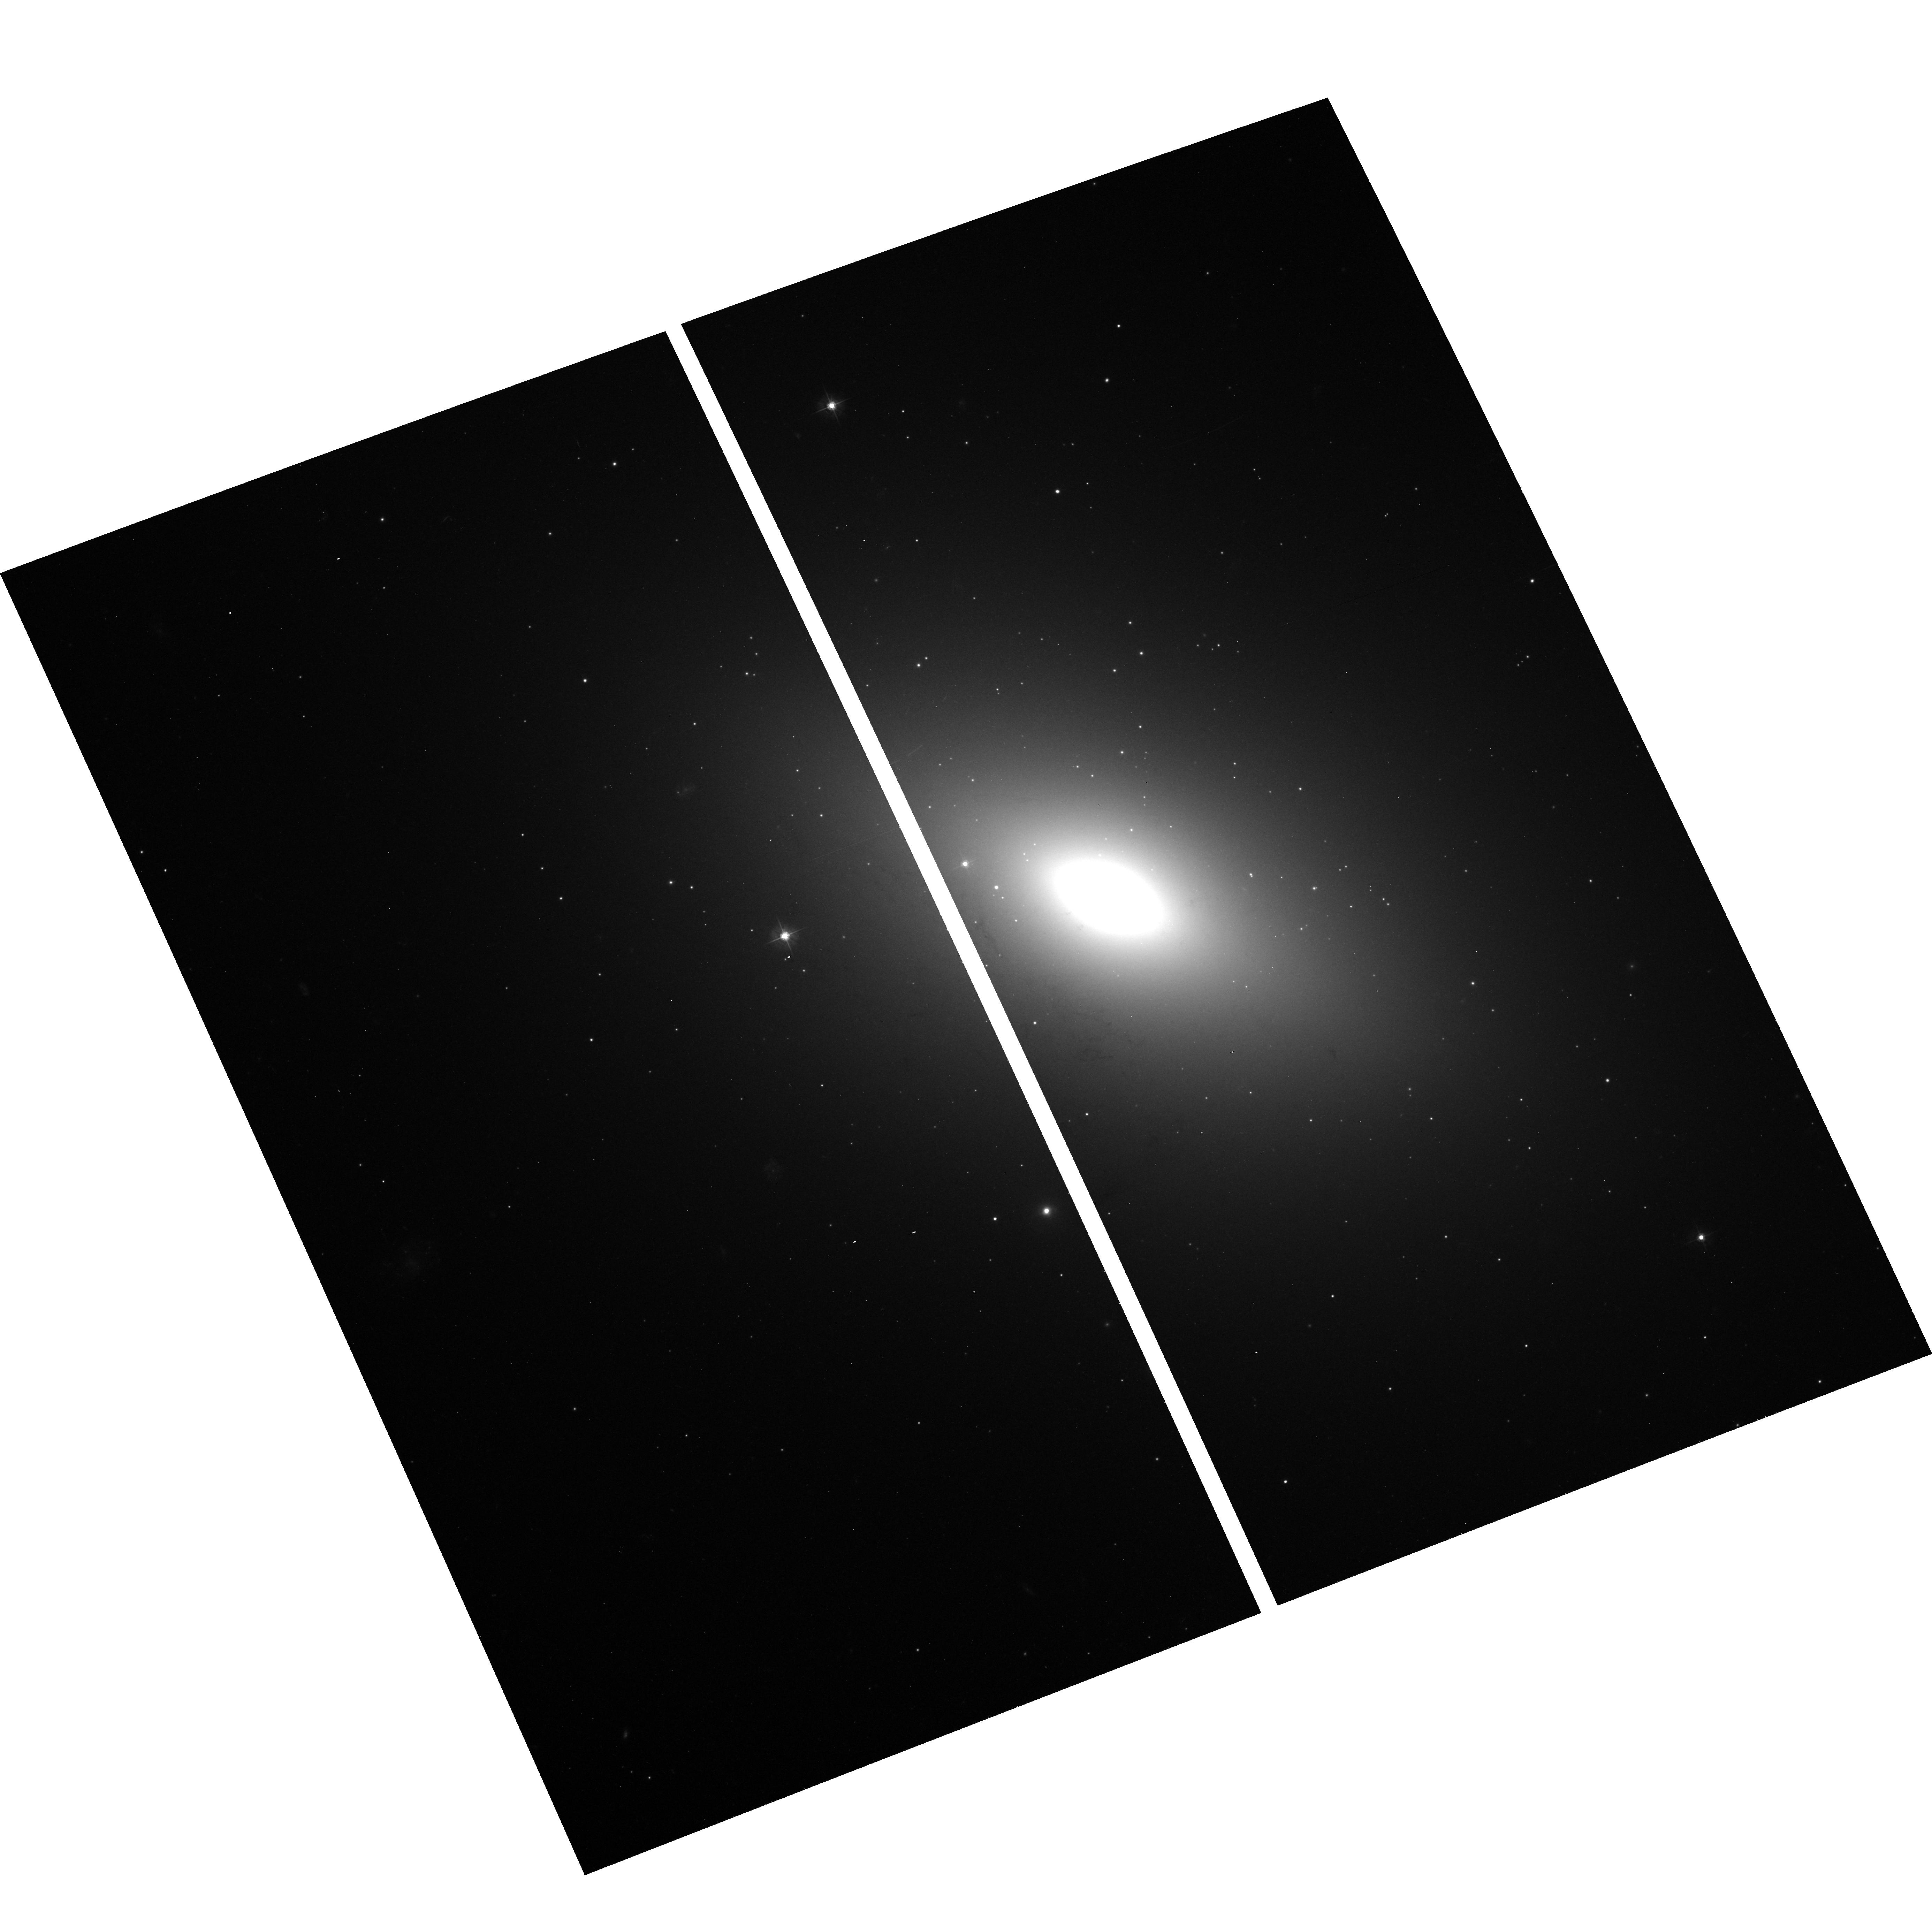
Target: NGC4697
Instrument: ACS/WFC
Filter: F475W
Exposure: 12 min
Observation ID: hst_10003_01_acs_wfc_f475w_j8vg01

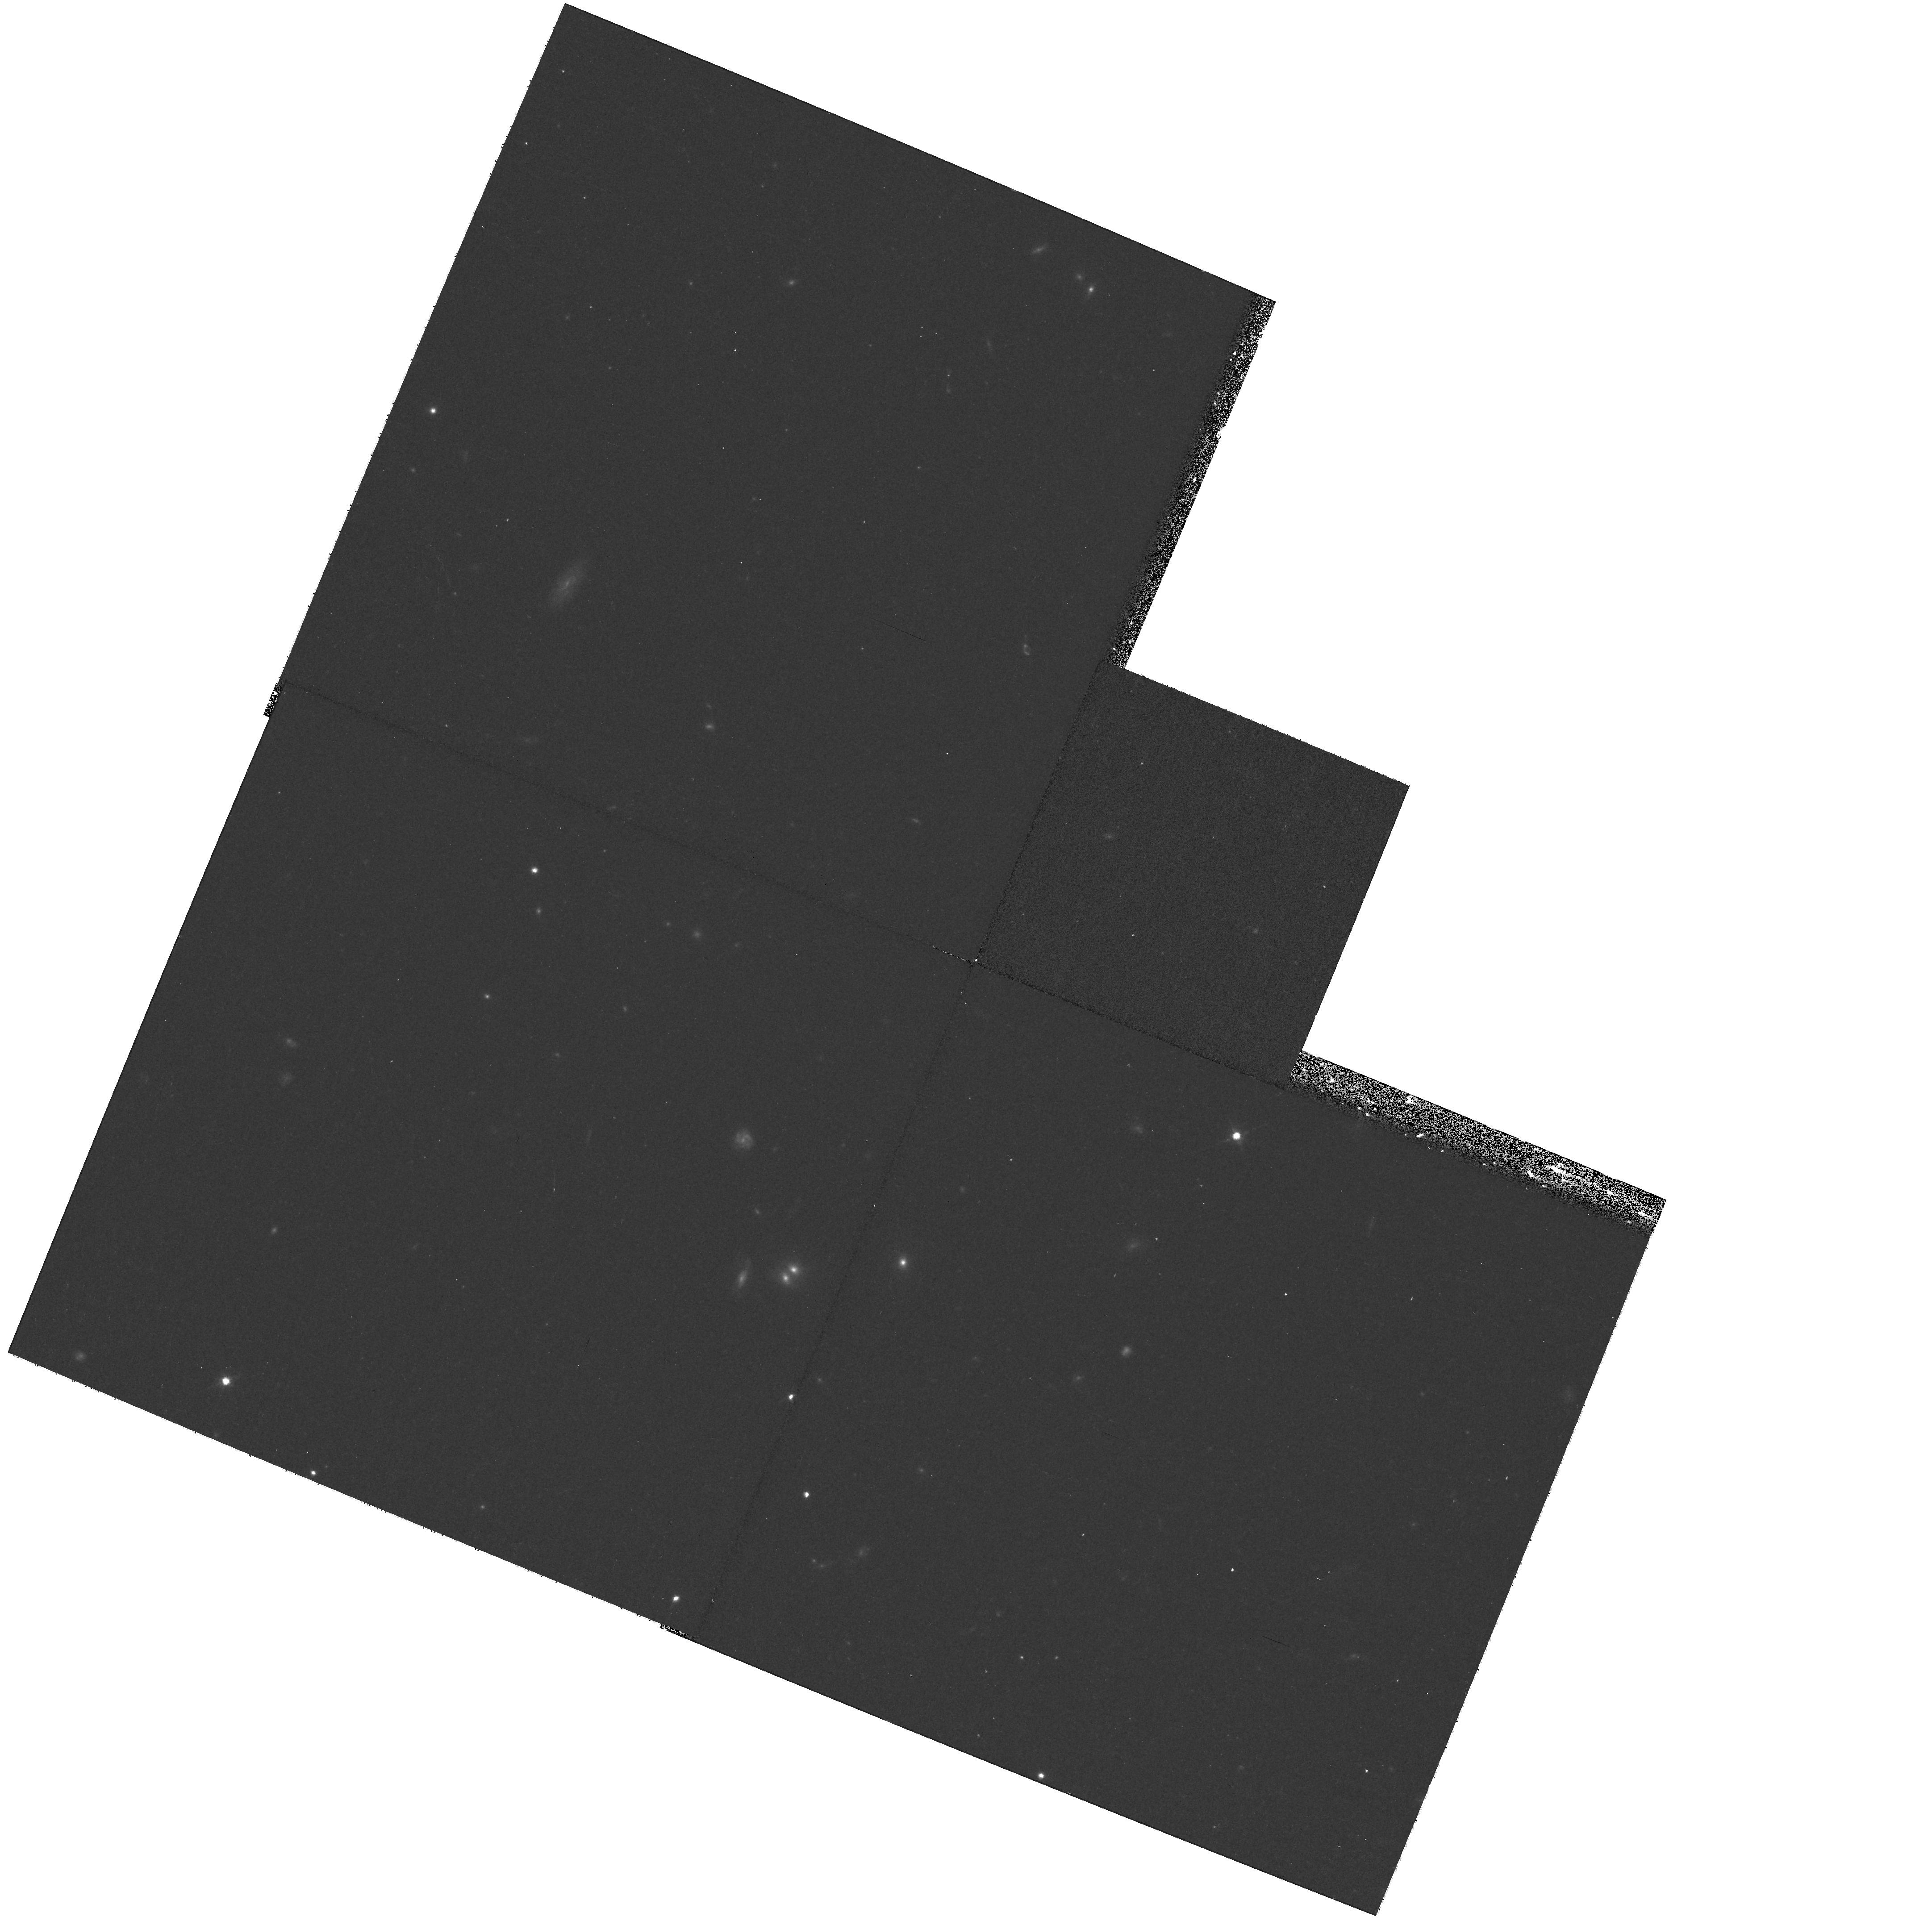
Target: field at RA 192.121°, Dec -5.711°
Instrument: WFPC2/PC
Filter: F814W
Exposure: 20 min
Observation ID: hst_10003_01_wfpc2_pc_f814w_u8vg01

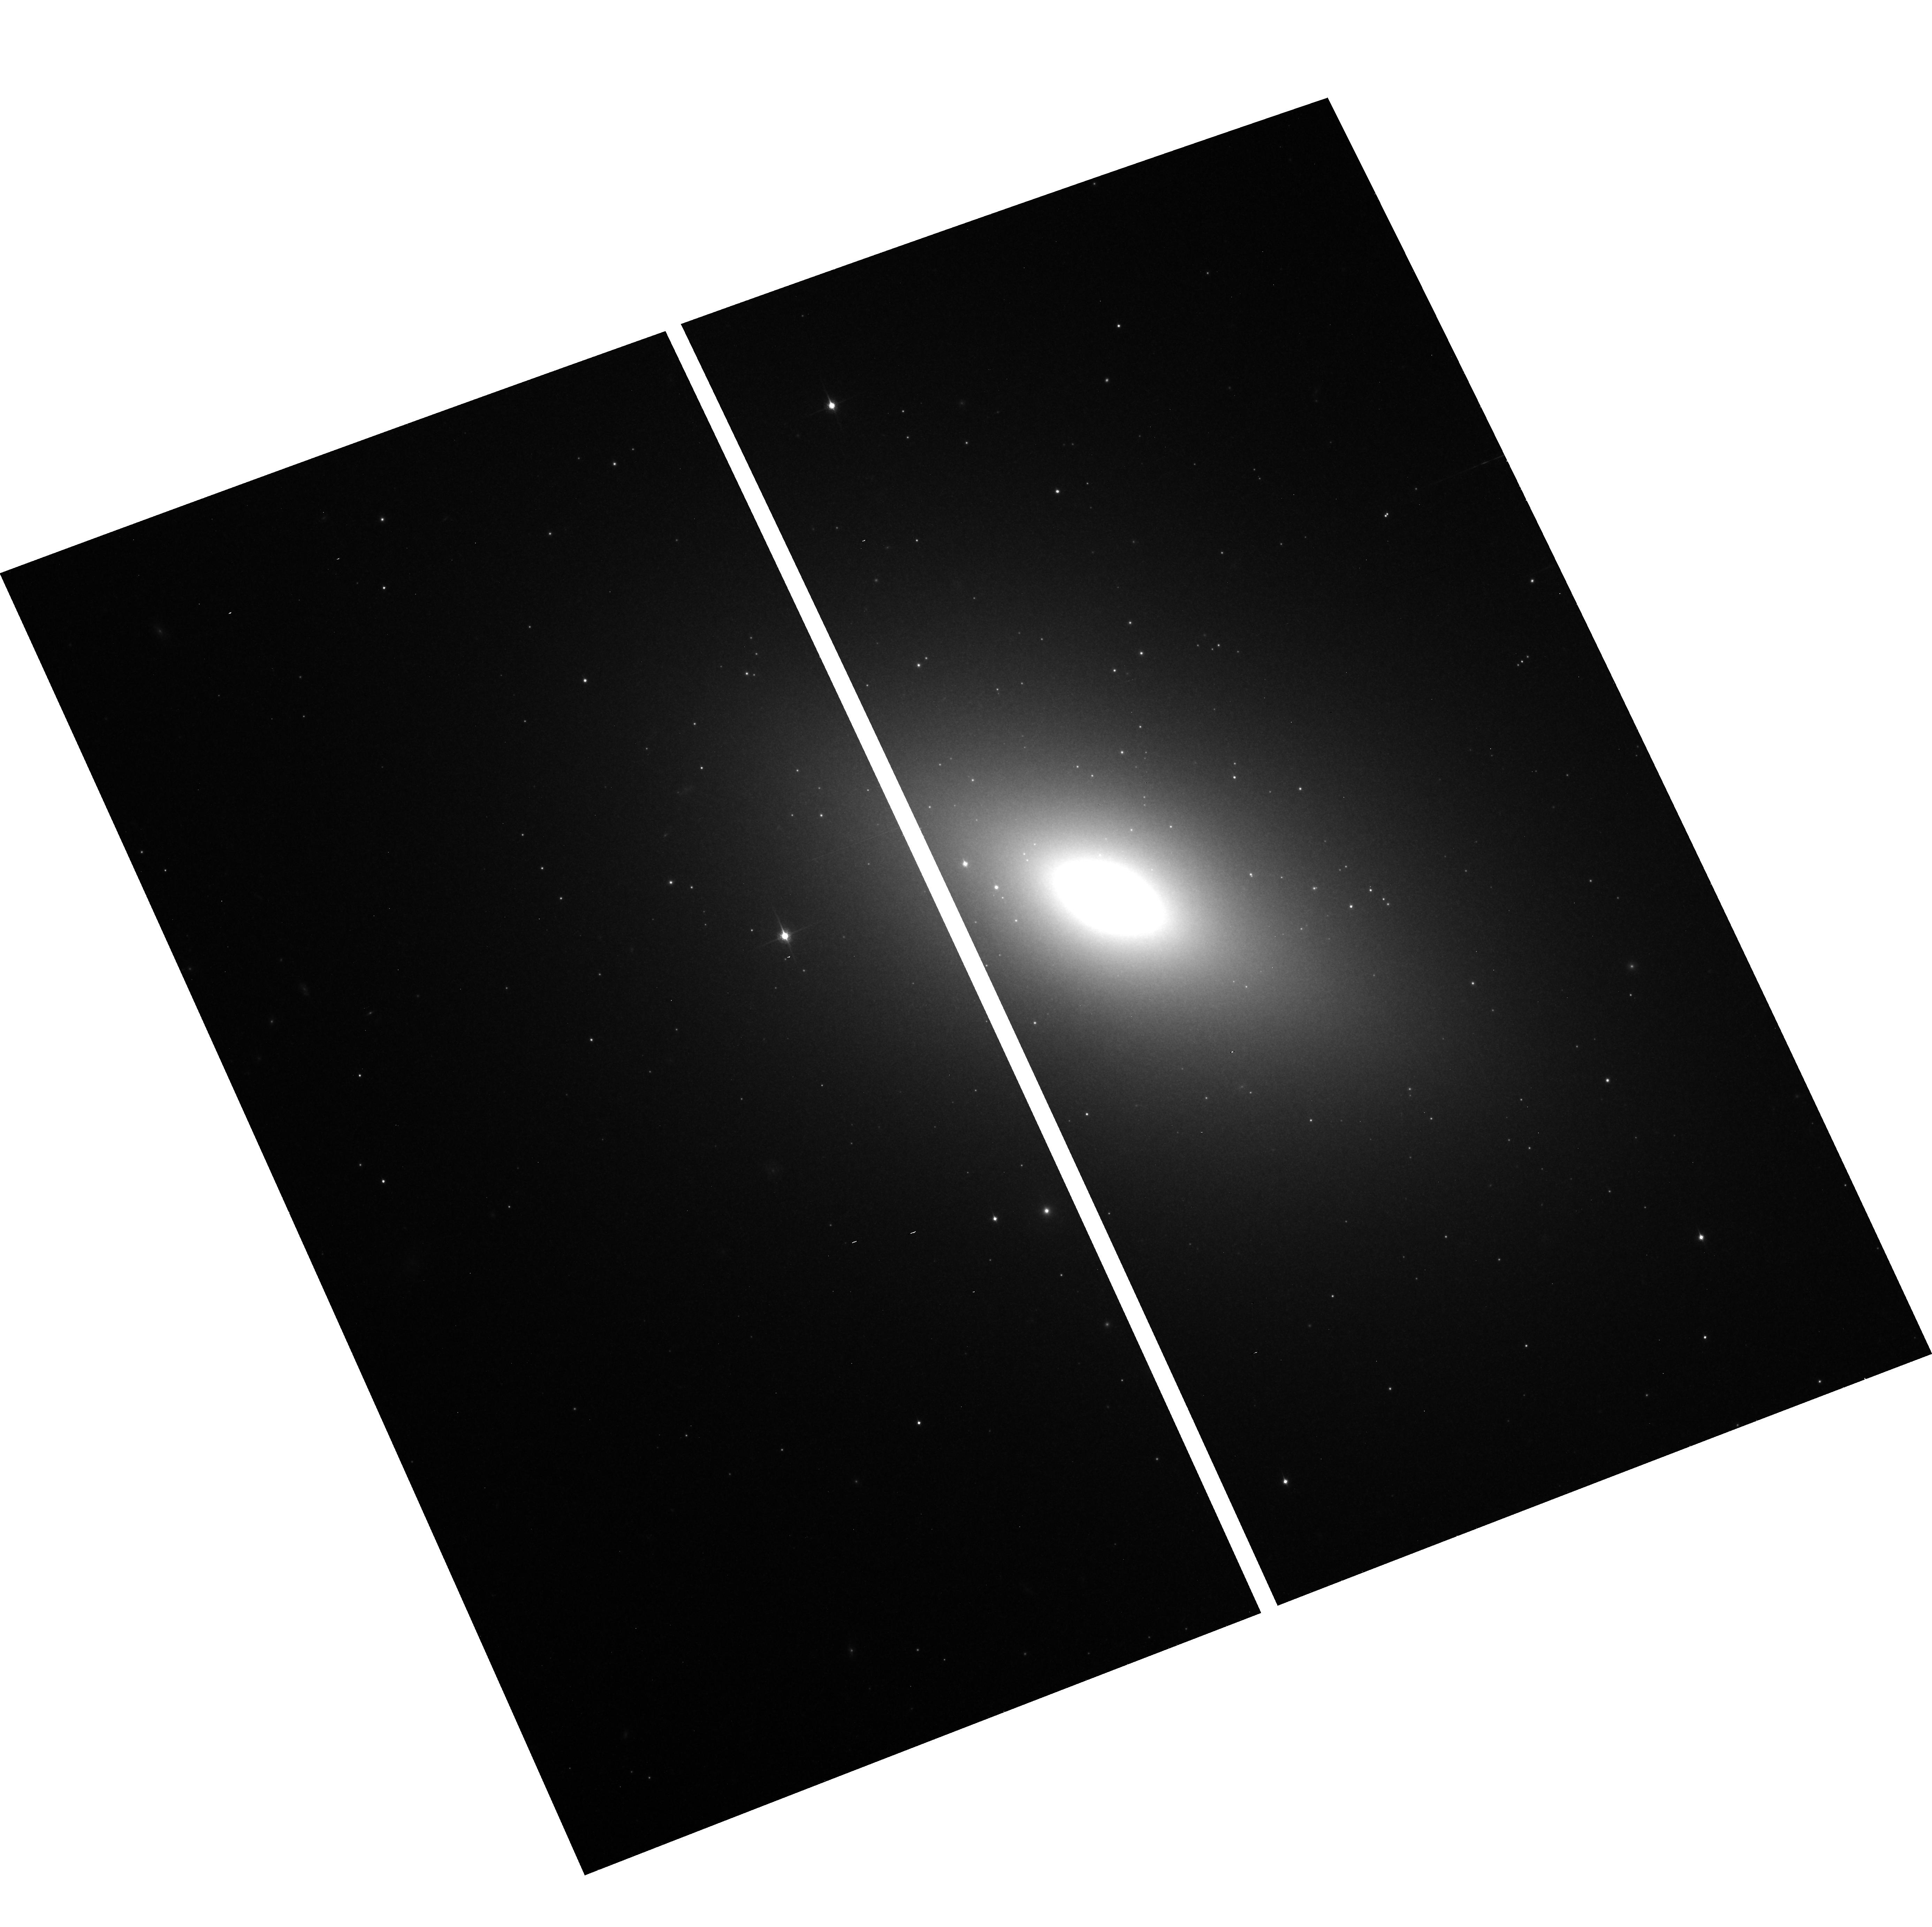
Target: NGC4697
Instrument: ACS/WFC
Filter: F850LP
Exposure: 20 min
Observation ID: hst_10003_01_acs_wfc_f850lp_j8vg01

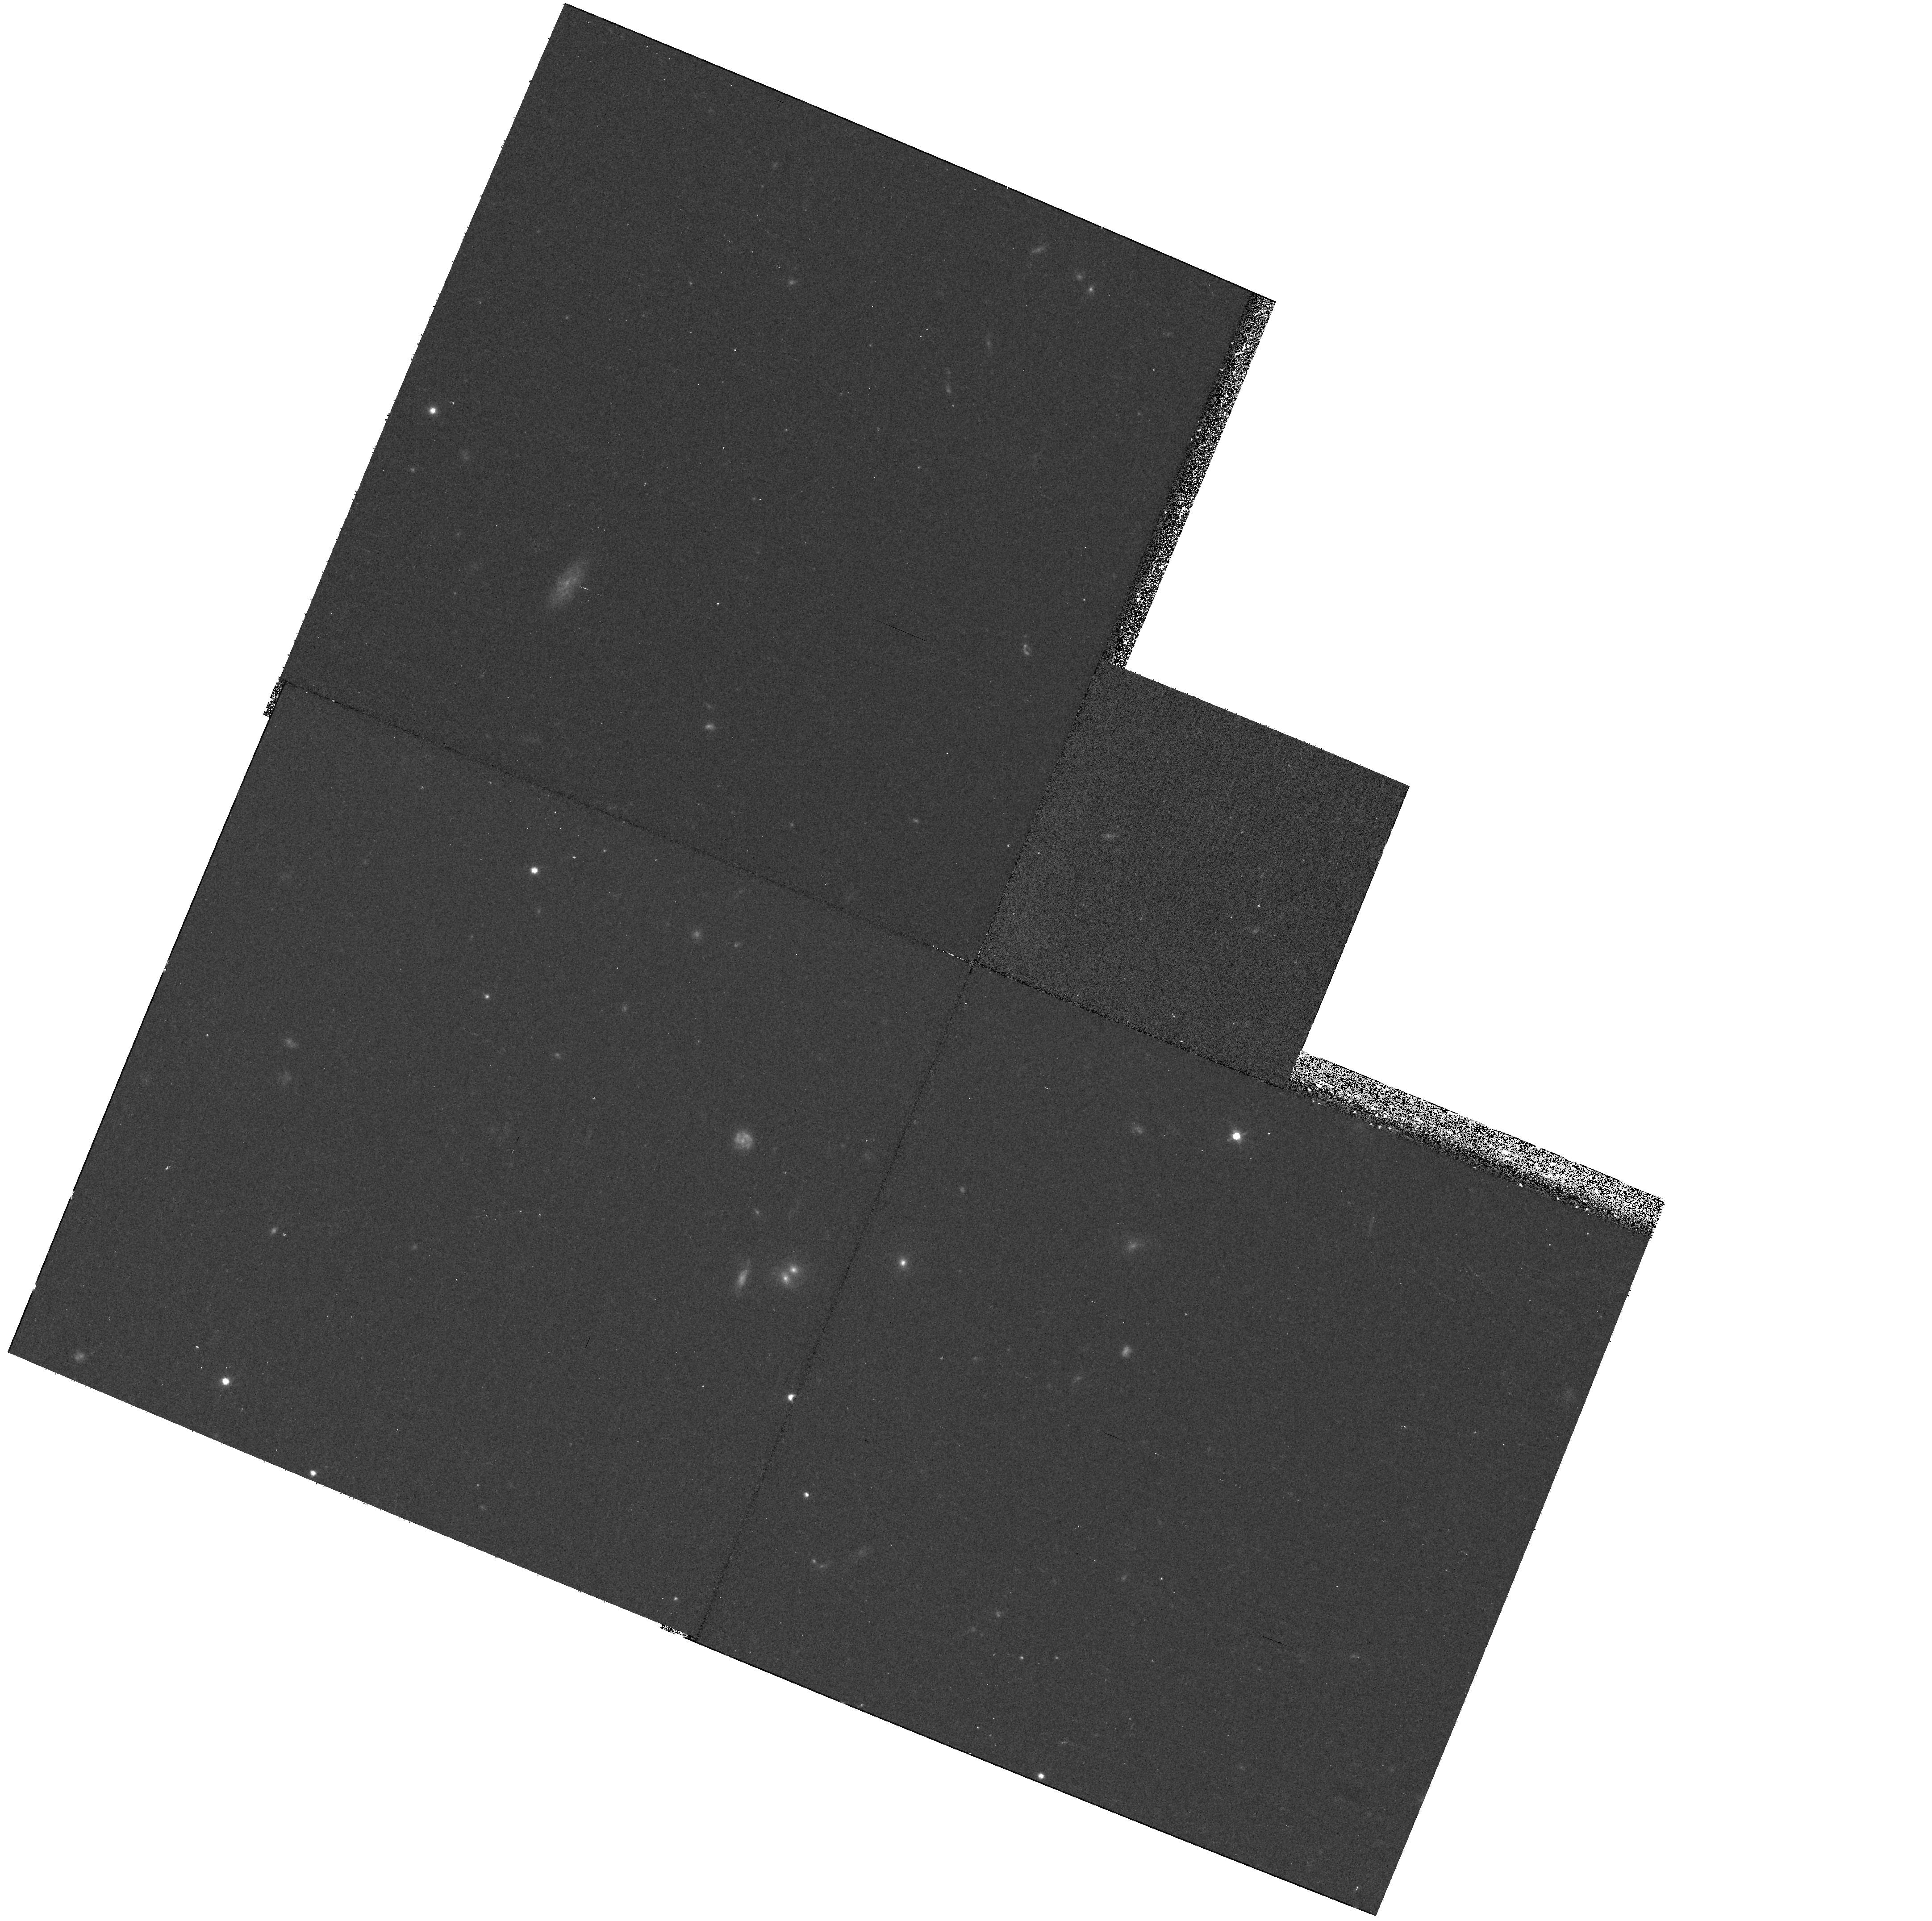
Target: field at RA 192.121°, Dec -5.711°
Instrument: WFPC2/PC
Filter: F606W
Exposure: 12 min
Observation ID: hst_10003_01_wfpc2_pc_f606w_u8vg01

Deep Chandra and Hubble Observations of NGC4697, the Nearest Optically Luminous, X-ray Faint Elliptical Galaxy (PI: Sarazin, Craig L.)

We propose 4 new Chandra observations of NGC4697, the nearest X-ray-faint, optically-bright elliptical, which was resolved into low mass X-ray binaries (LMXBs) in Cycle 1. We will detect LMXBs at least three times fainter (~1e37 ergs/s) than possible for any luminous E galaxy at present, allowing a direct comparison with the LMXBs in our Galaxy and M31. We will measure the variability of sources on times up to 4.5 yr. Models predict variability for LMXBs in early-type galaxies, which is particularly strong for the brightest black hole sources. We also propose 1 orbit of HST to detect >1500 globular clusters (GCs). If the results for luminous LMXBs continue to low LX, most of the LMXBs will be identified with GCs. We will study the formation history of LMXBs, GCs, and field stars in N4697.